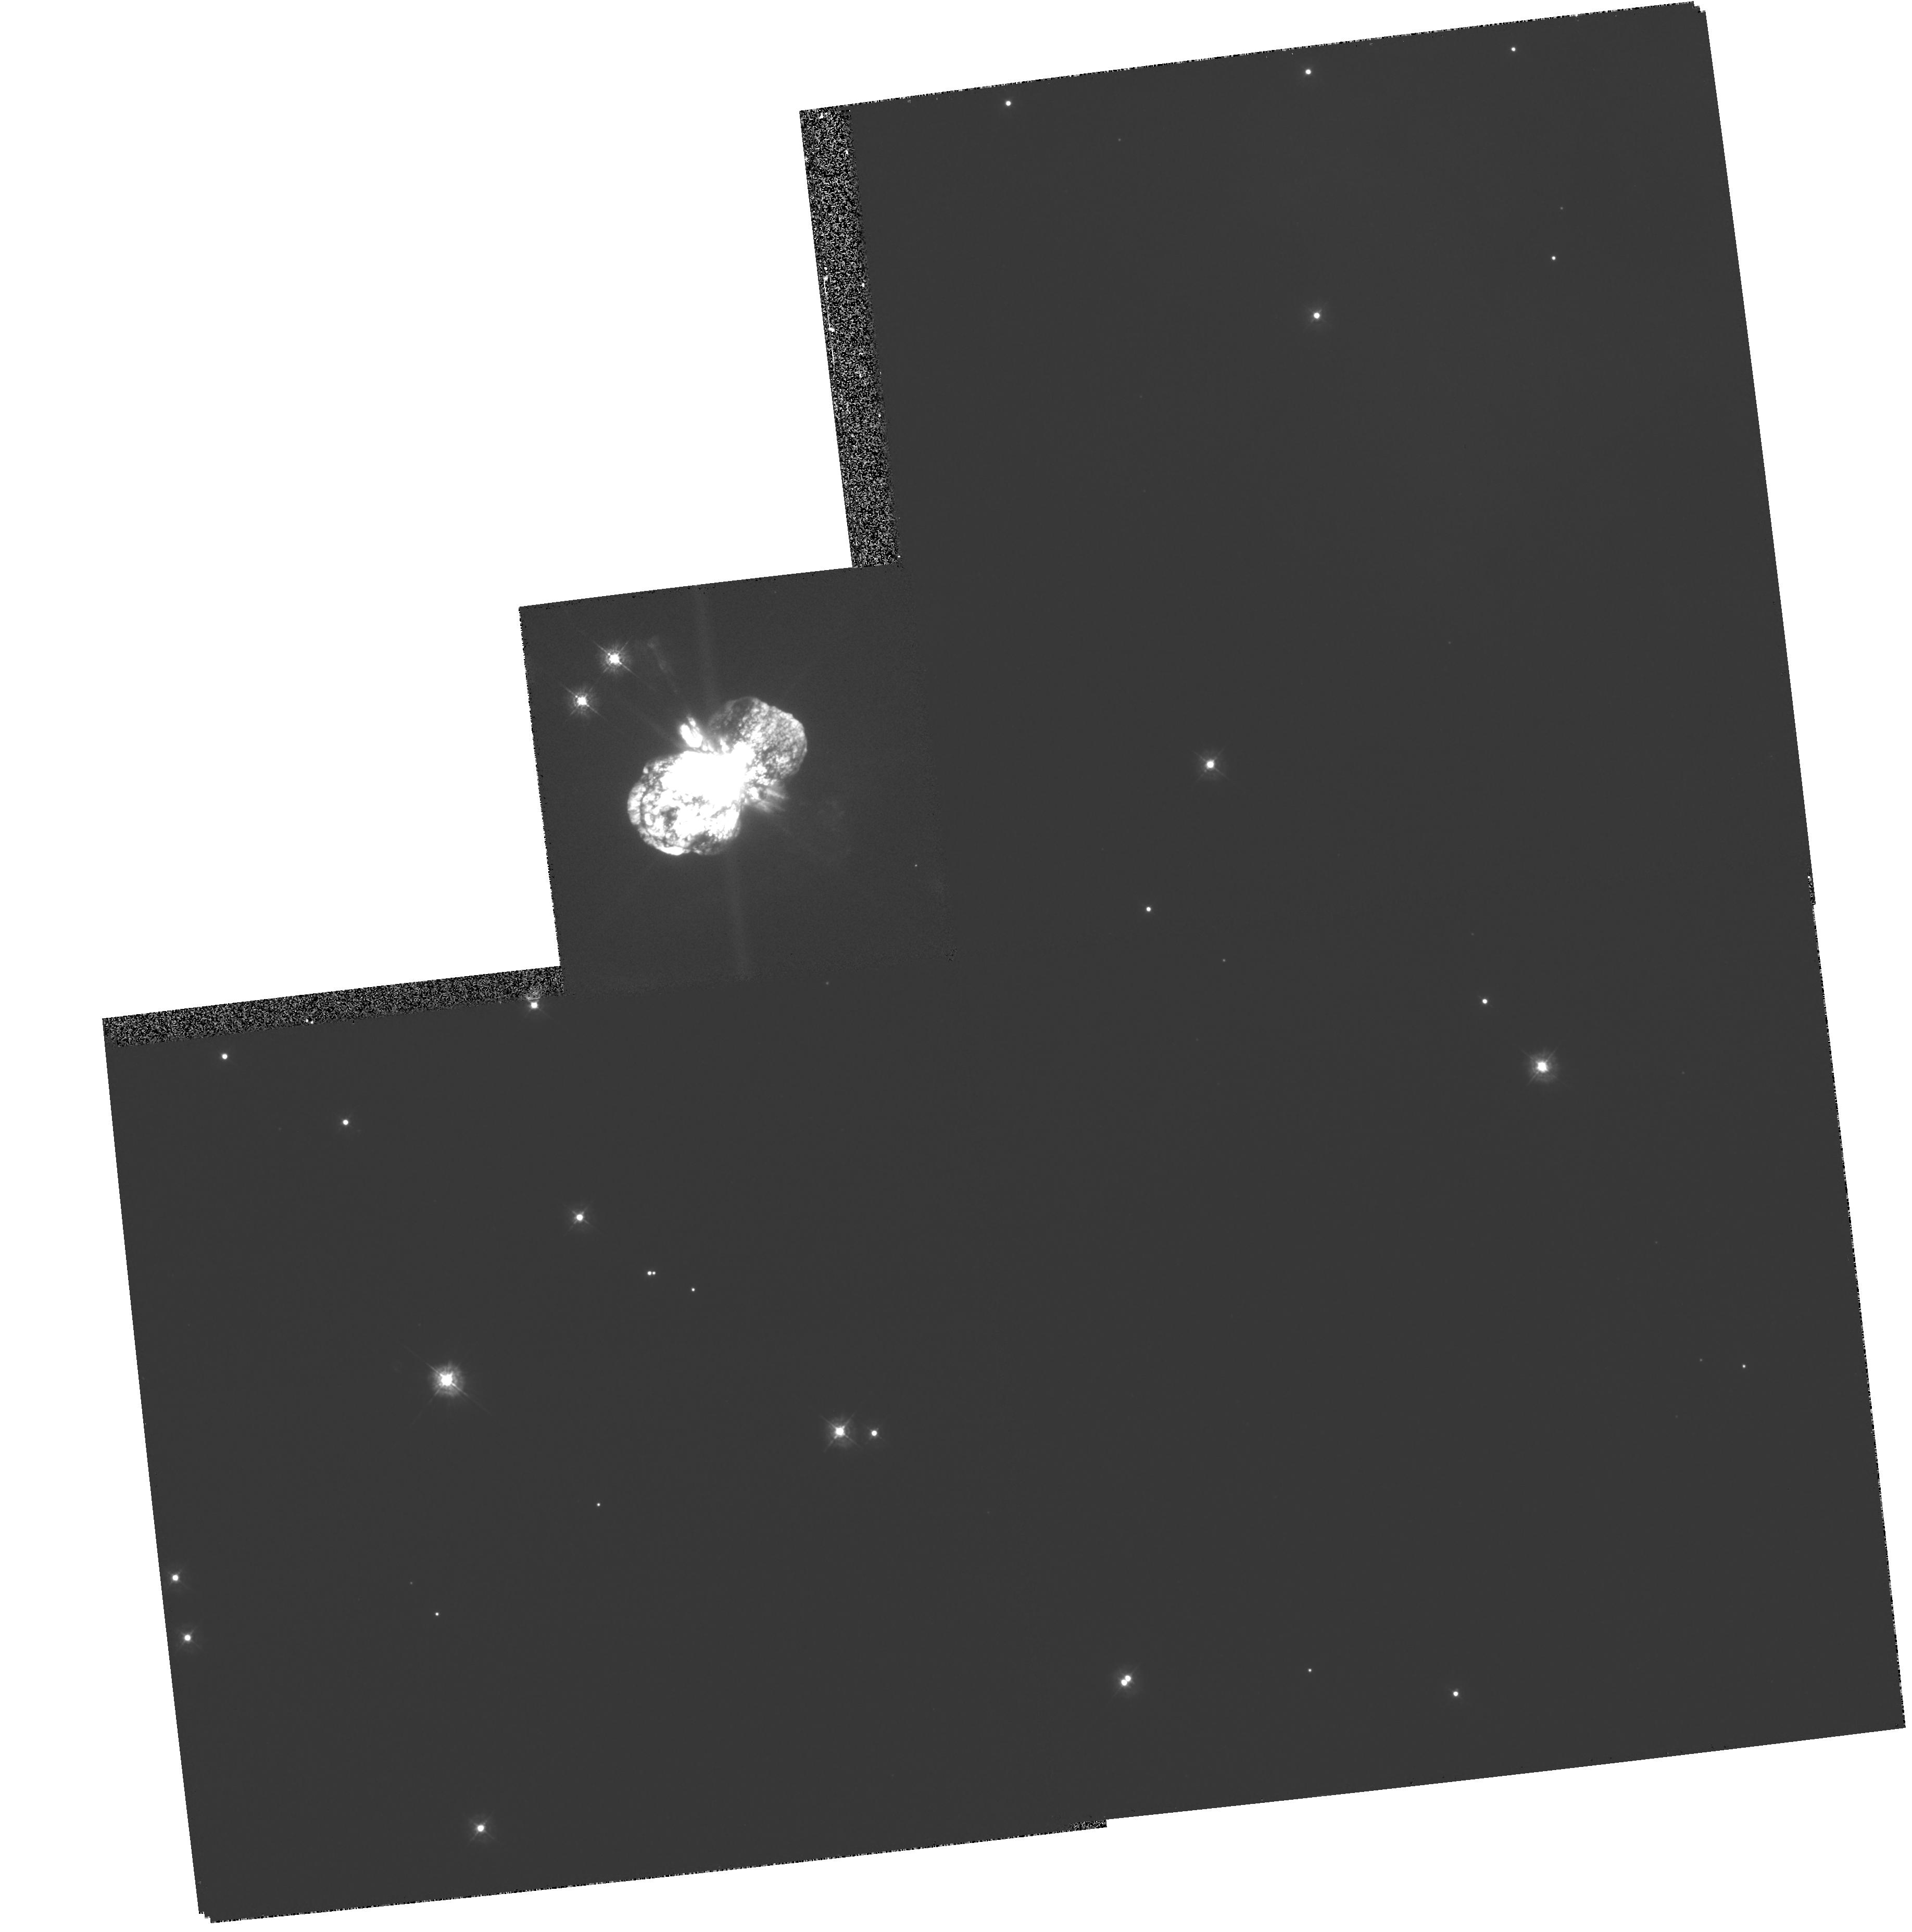
Target: ETA-CAR. Instrument: WFPC2/PC. Filter: F336W. Exposure: 2 min. Observation ID: hst_5173_01_wfpc2_pc_f336w_u2c801

WFPC2 IMAGES OF EJECTA FROM ETA CARINAE (PI: Ebbets, Dennis)

This proposal defines images of the core and Homunculus of Eta Carinae which should be obtained during cycle 4, using the planetary camera of WPFC II. They will use only the violet filter F336W. This proposal was submitted in February 1994 as a modified version of proposal 5173. This version removed several exposures which were found to be in conflict with those of the WFPC IDT.